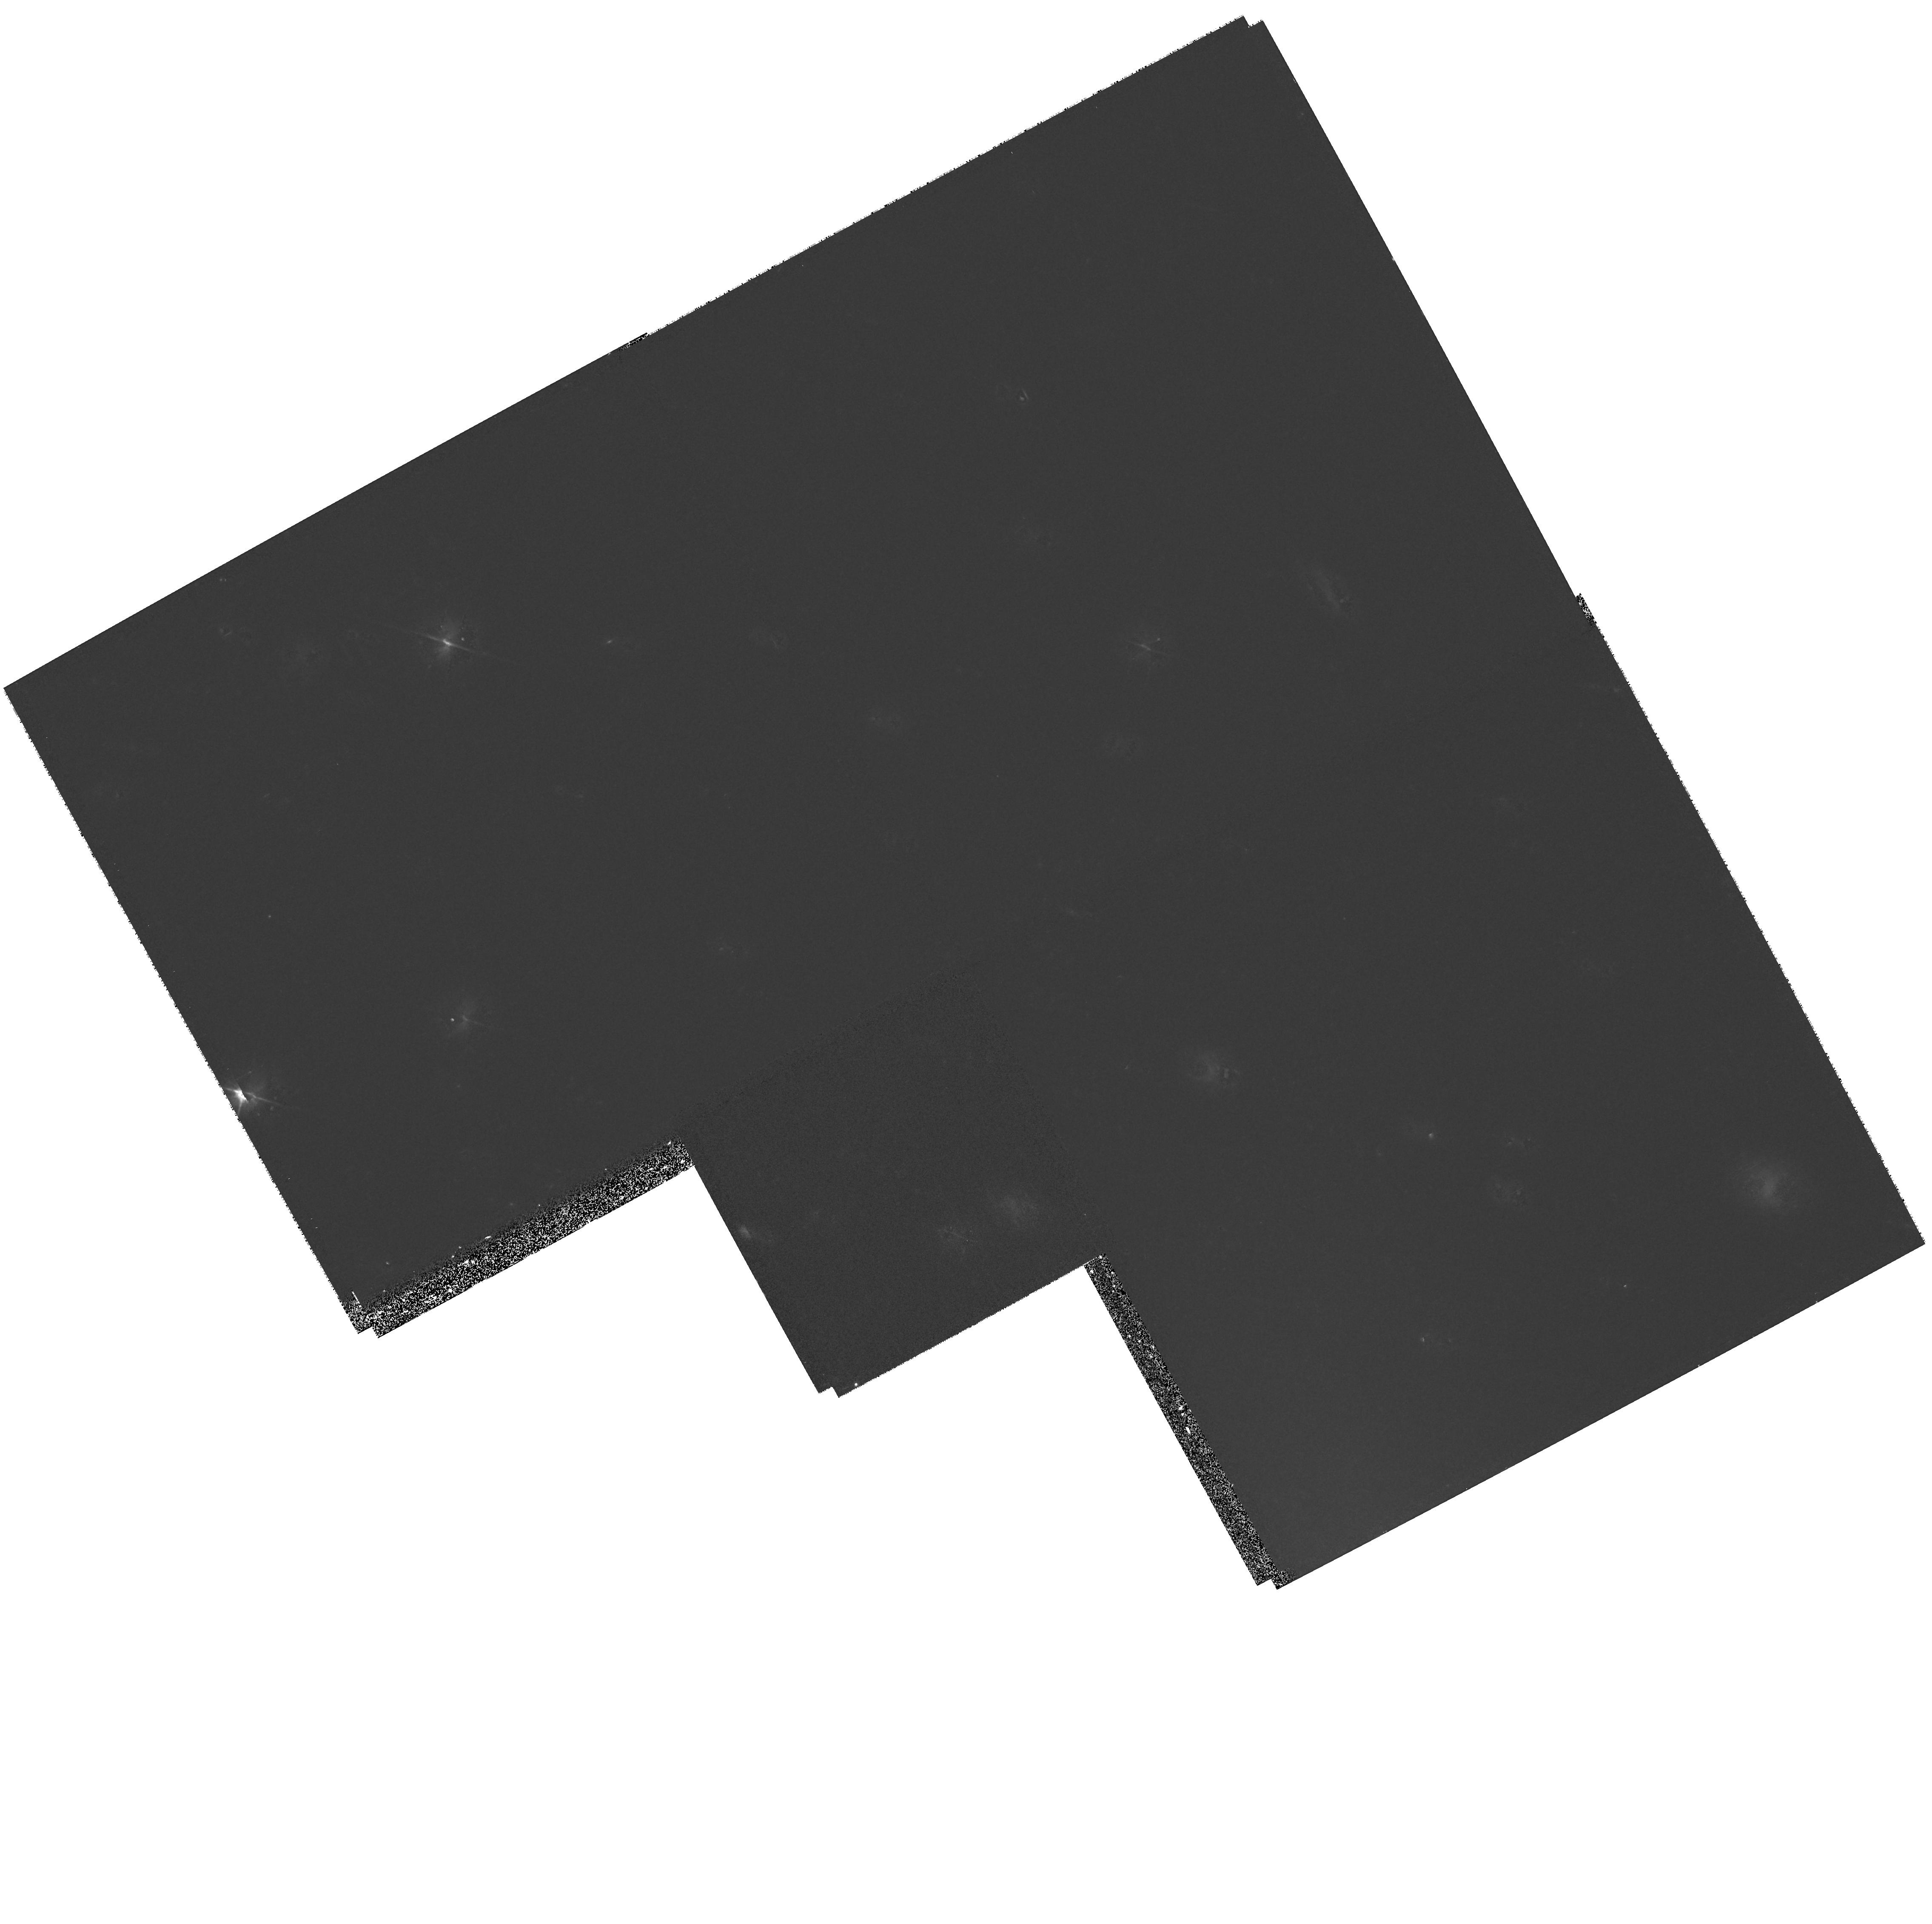
Target: NGC891. Instrument: WFPC2/PC. Filter: F606W. Exposure: 27 min. Observation ID: hst_8044_01_wfpc2_pc_f606w_u56p01

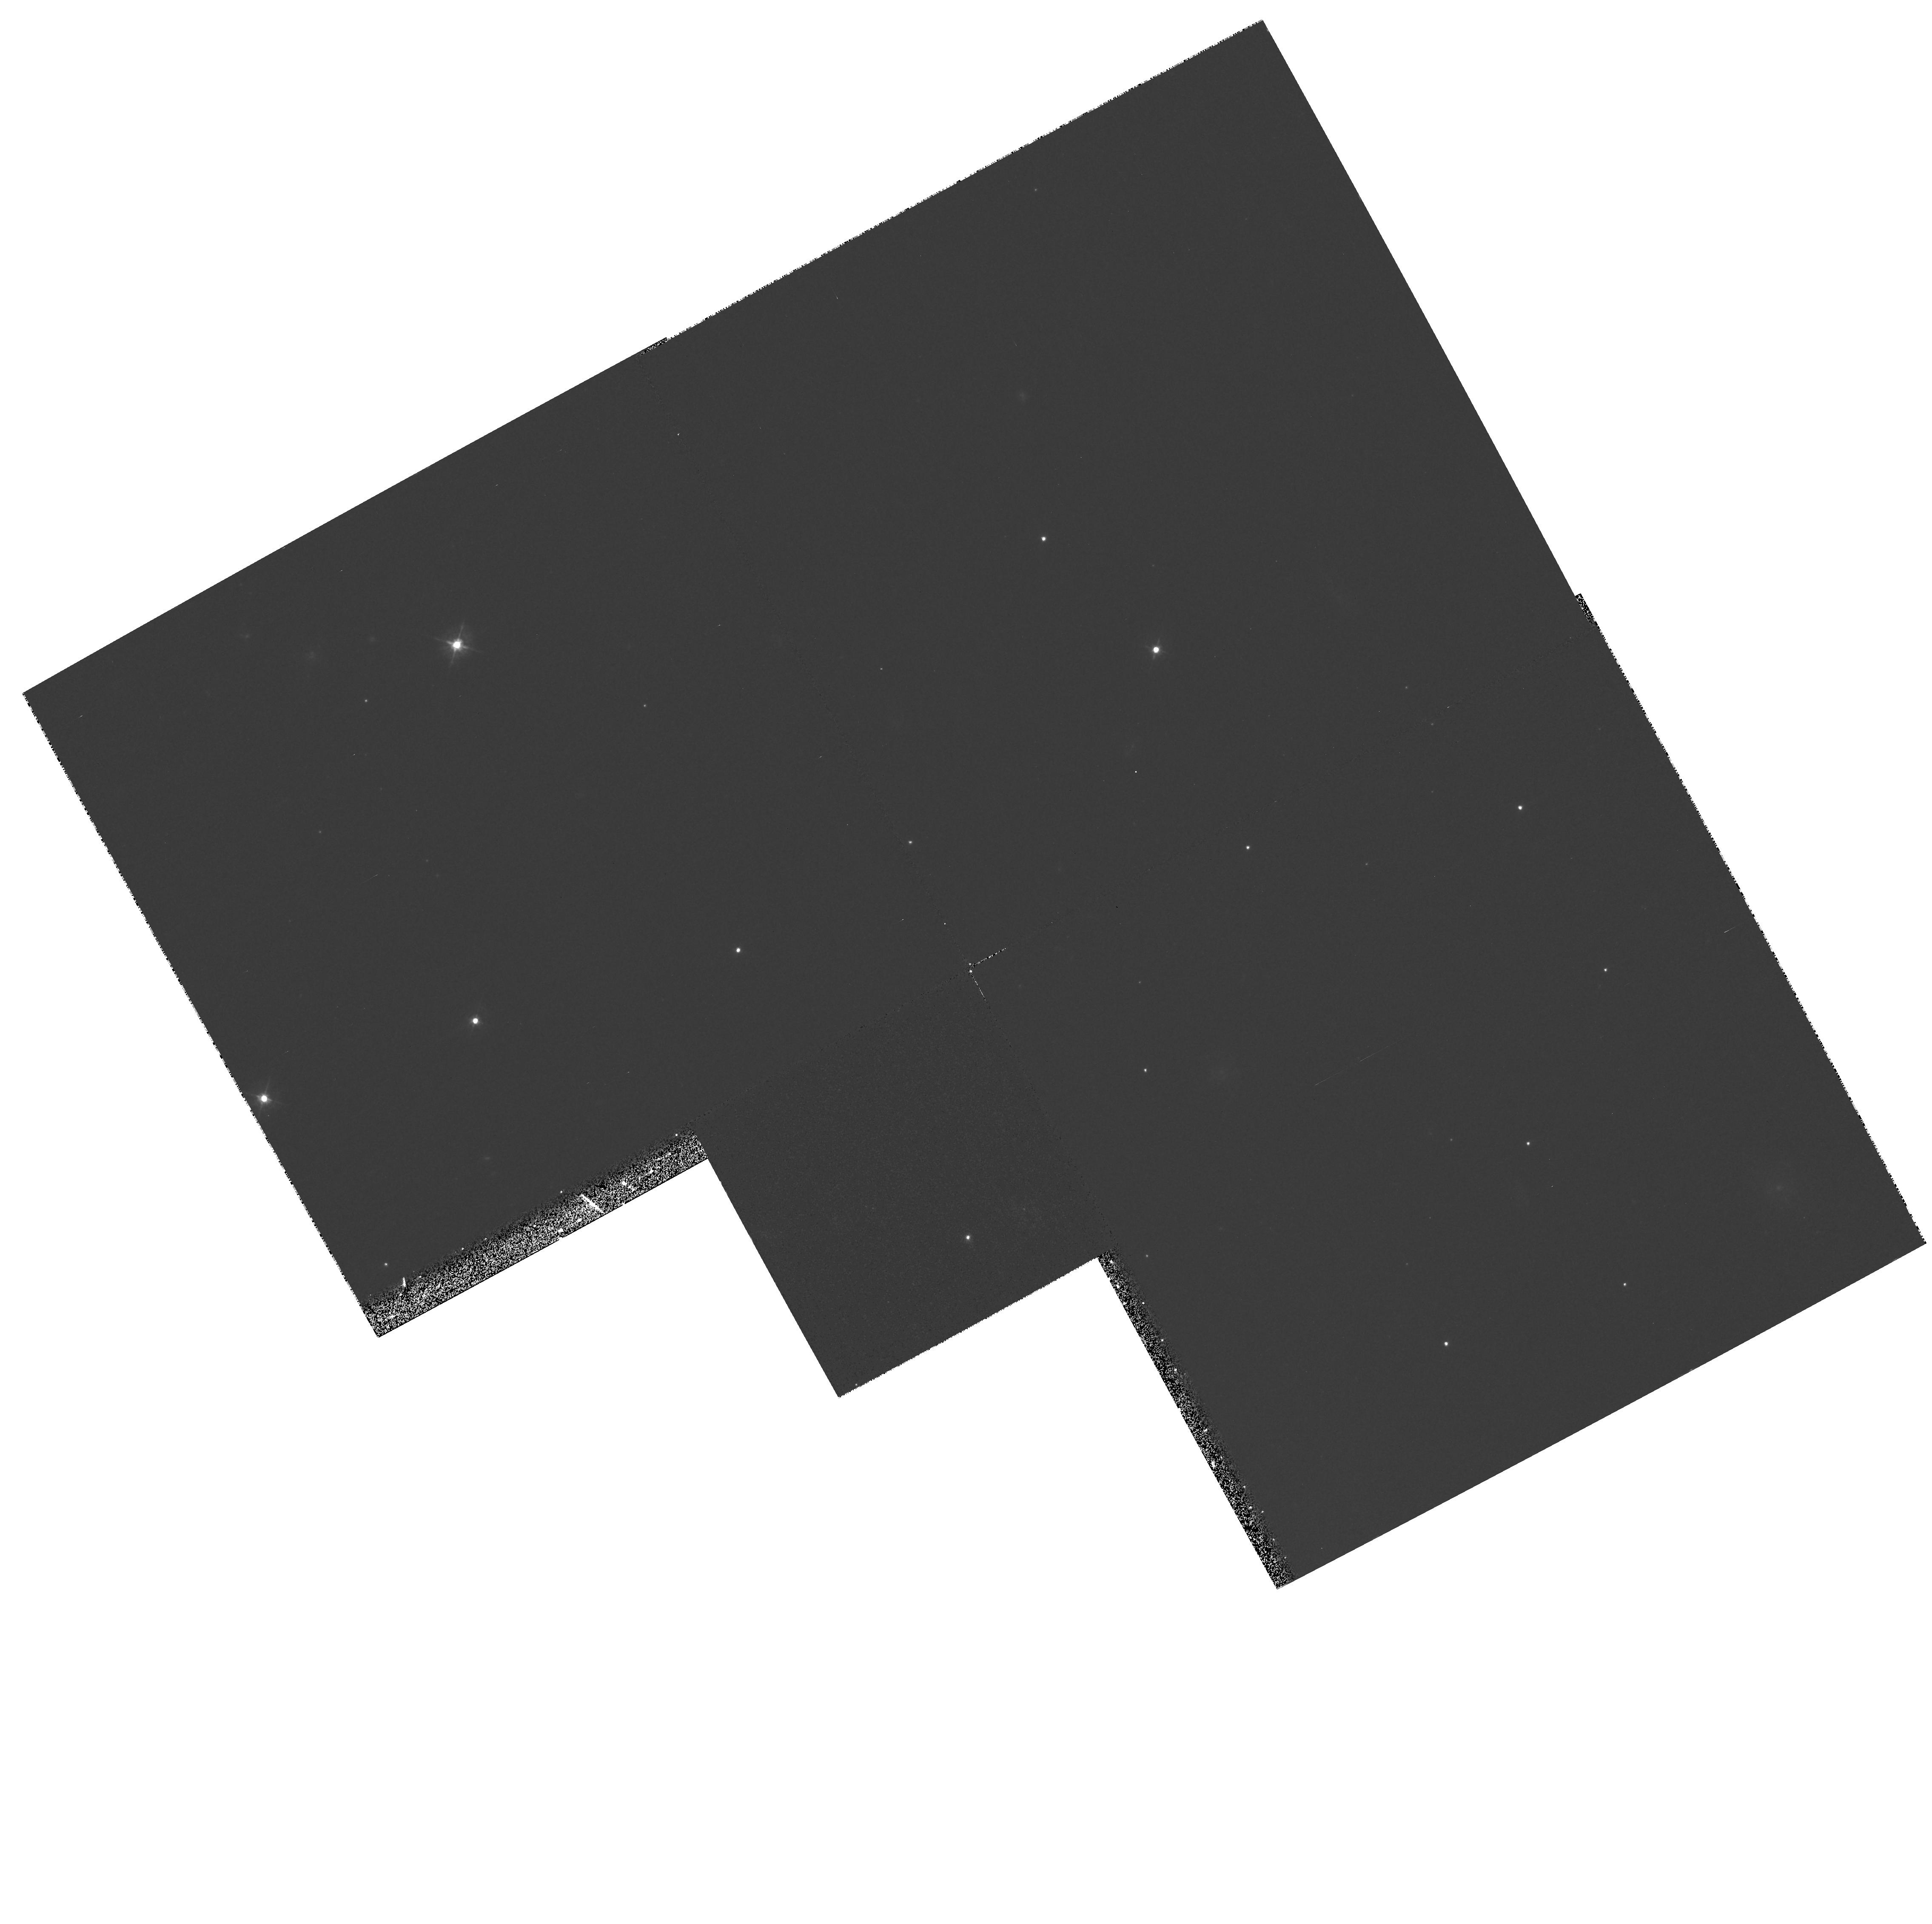
Target: NGC891. Instrument: WFPC2/PC. Filter: F450W. Exposure: 27 min. Observation ID: hst_8044_01_wfpc2_pc_f450w_u56p01

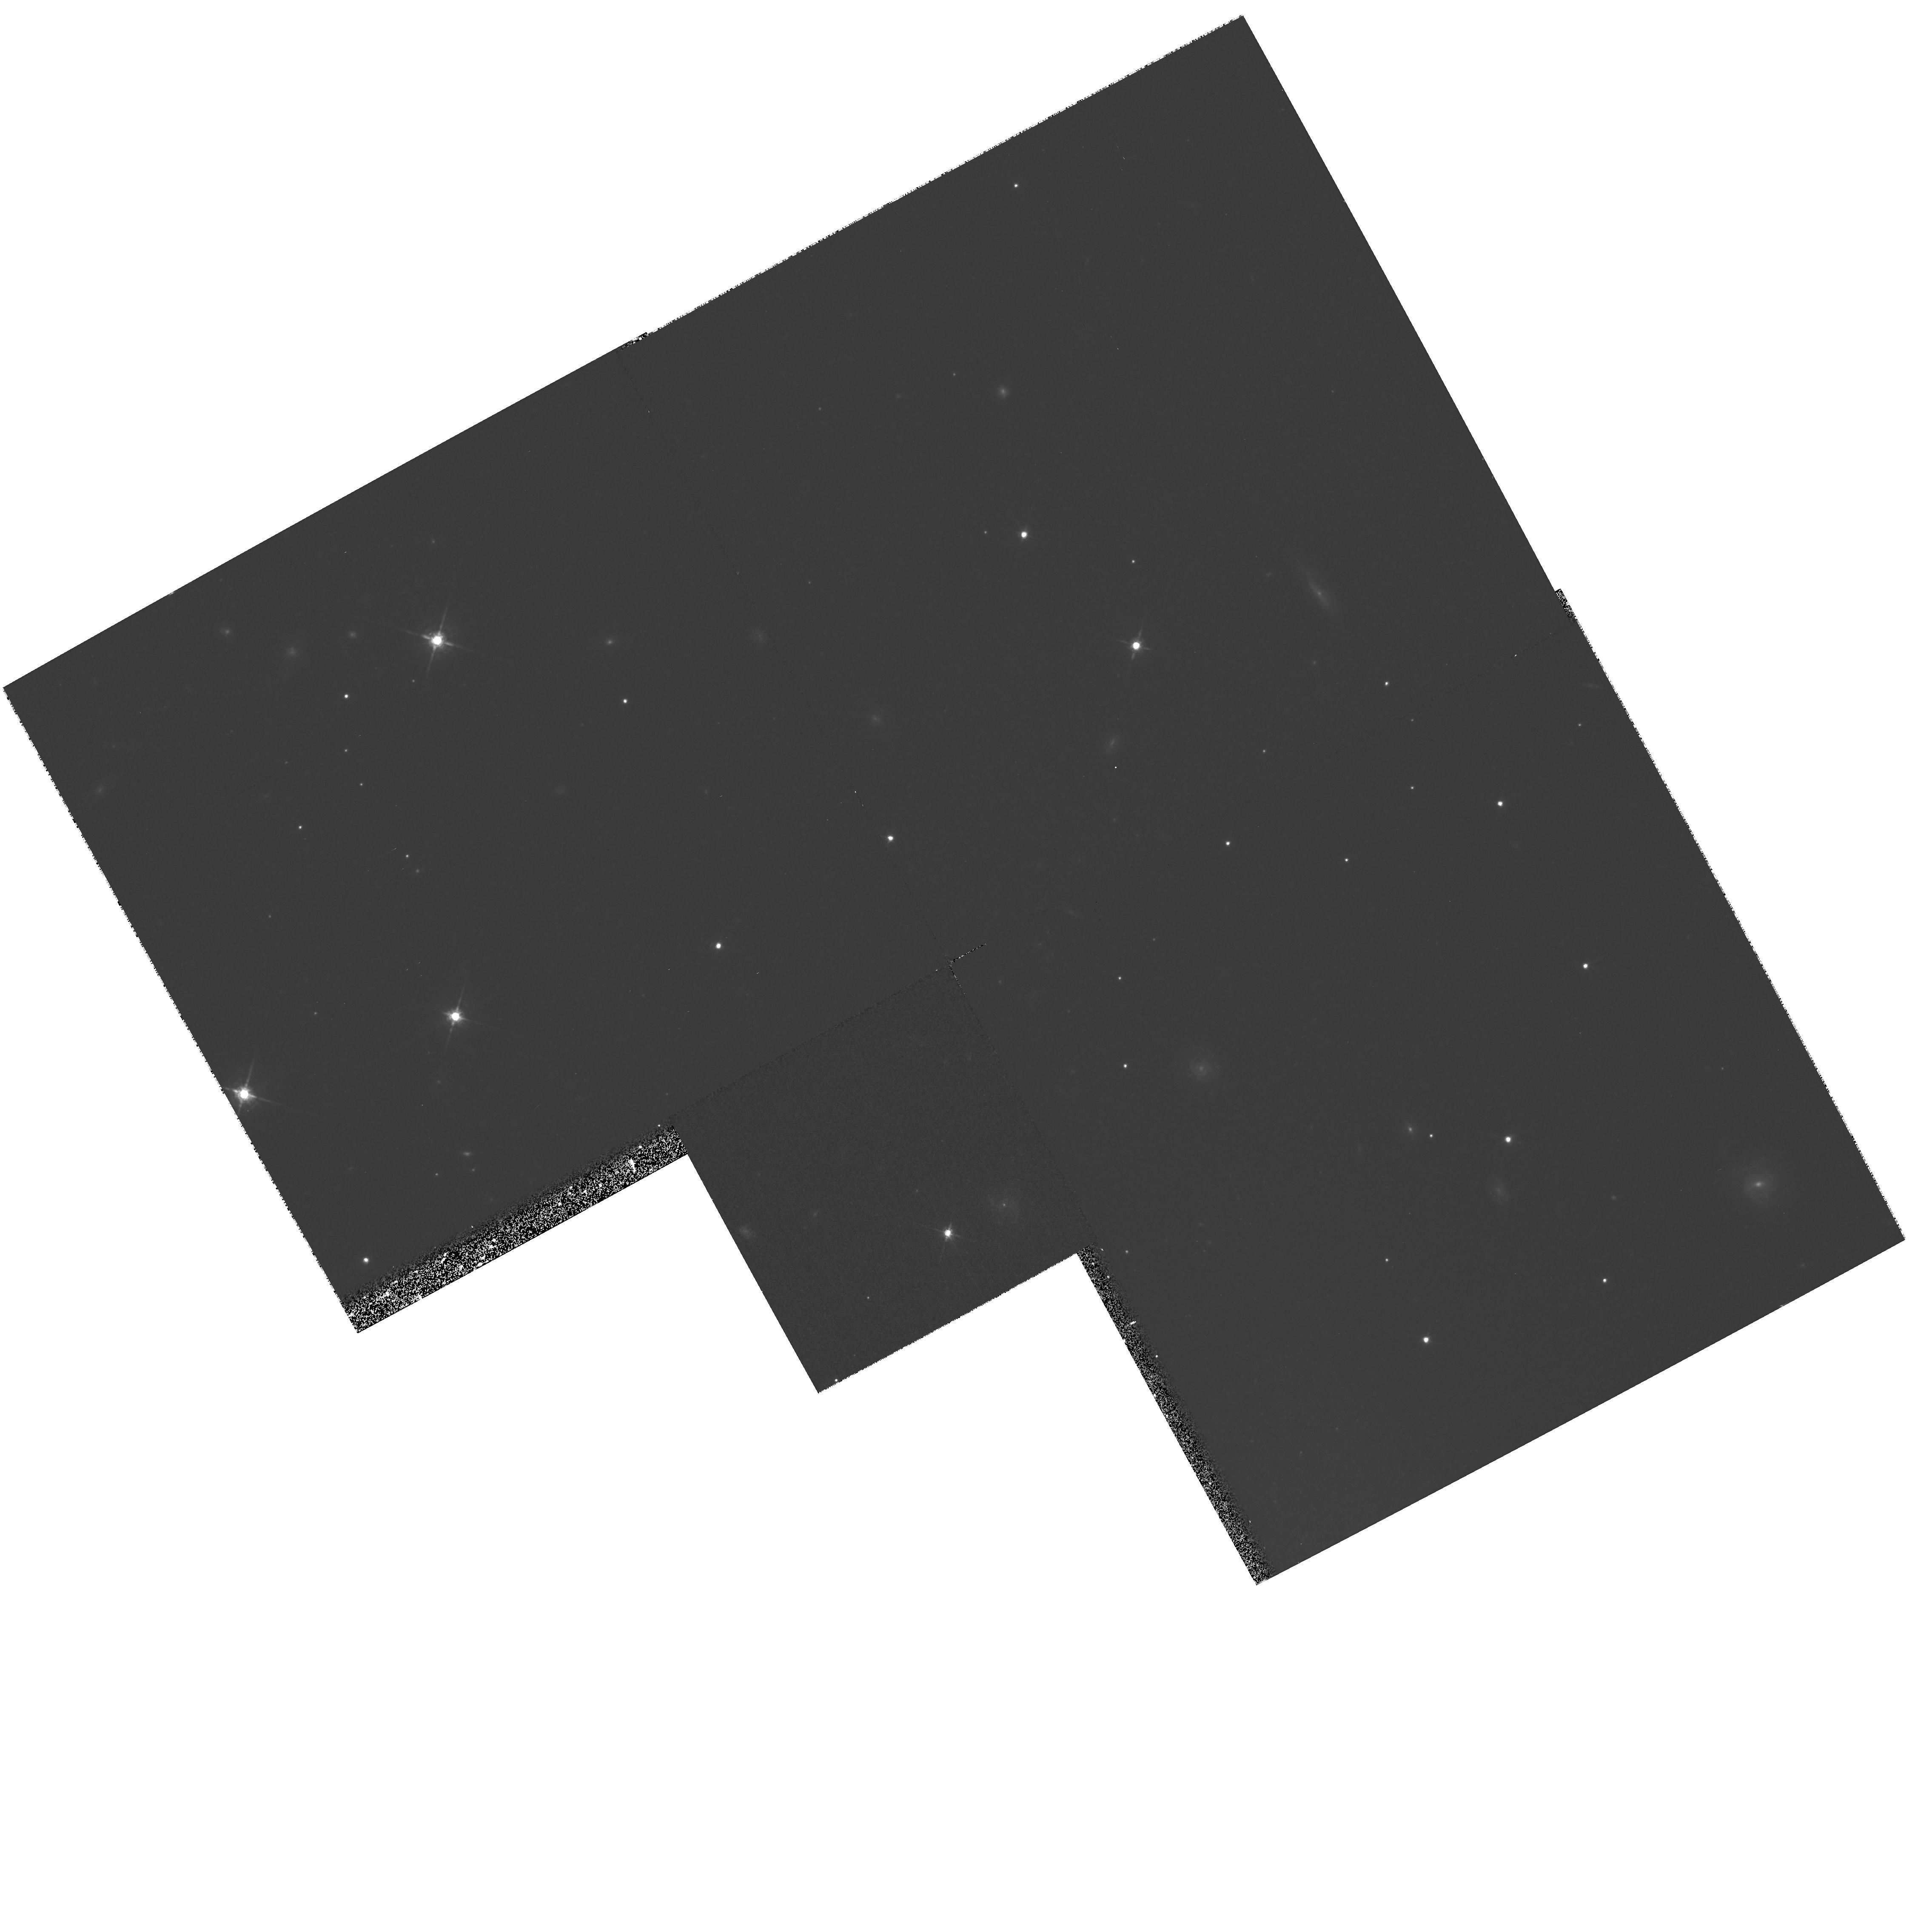
Target: NGC891. Instrument: WFPC2/PC. Filter: F675W. Exposure: 27 min. Observation ID: hst_8044_01_wfpc2_pc_f675w_u56p01

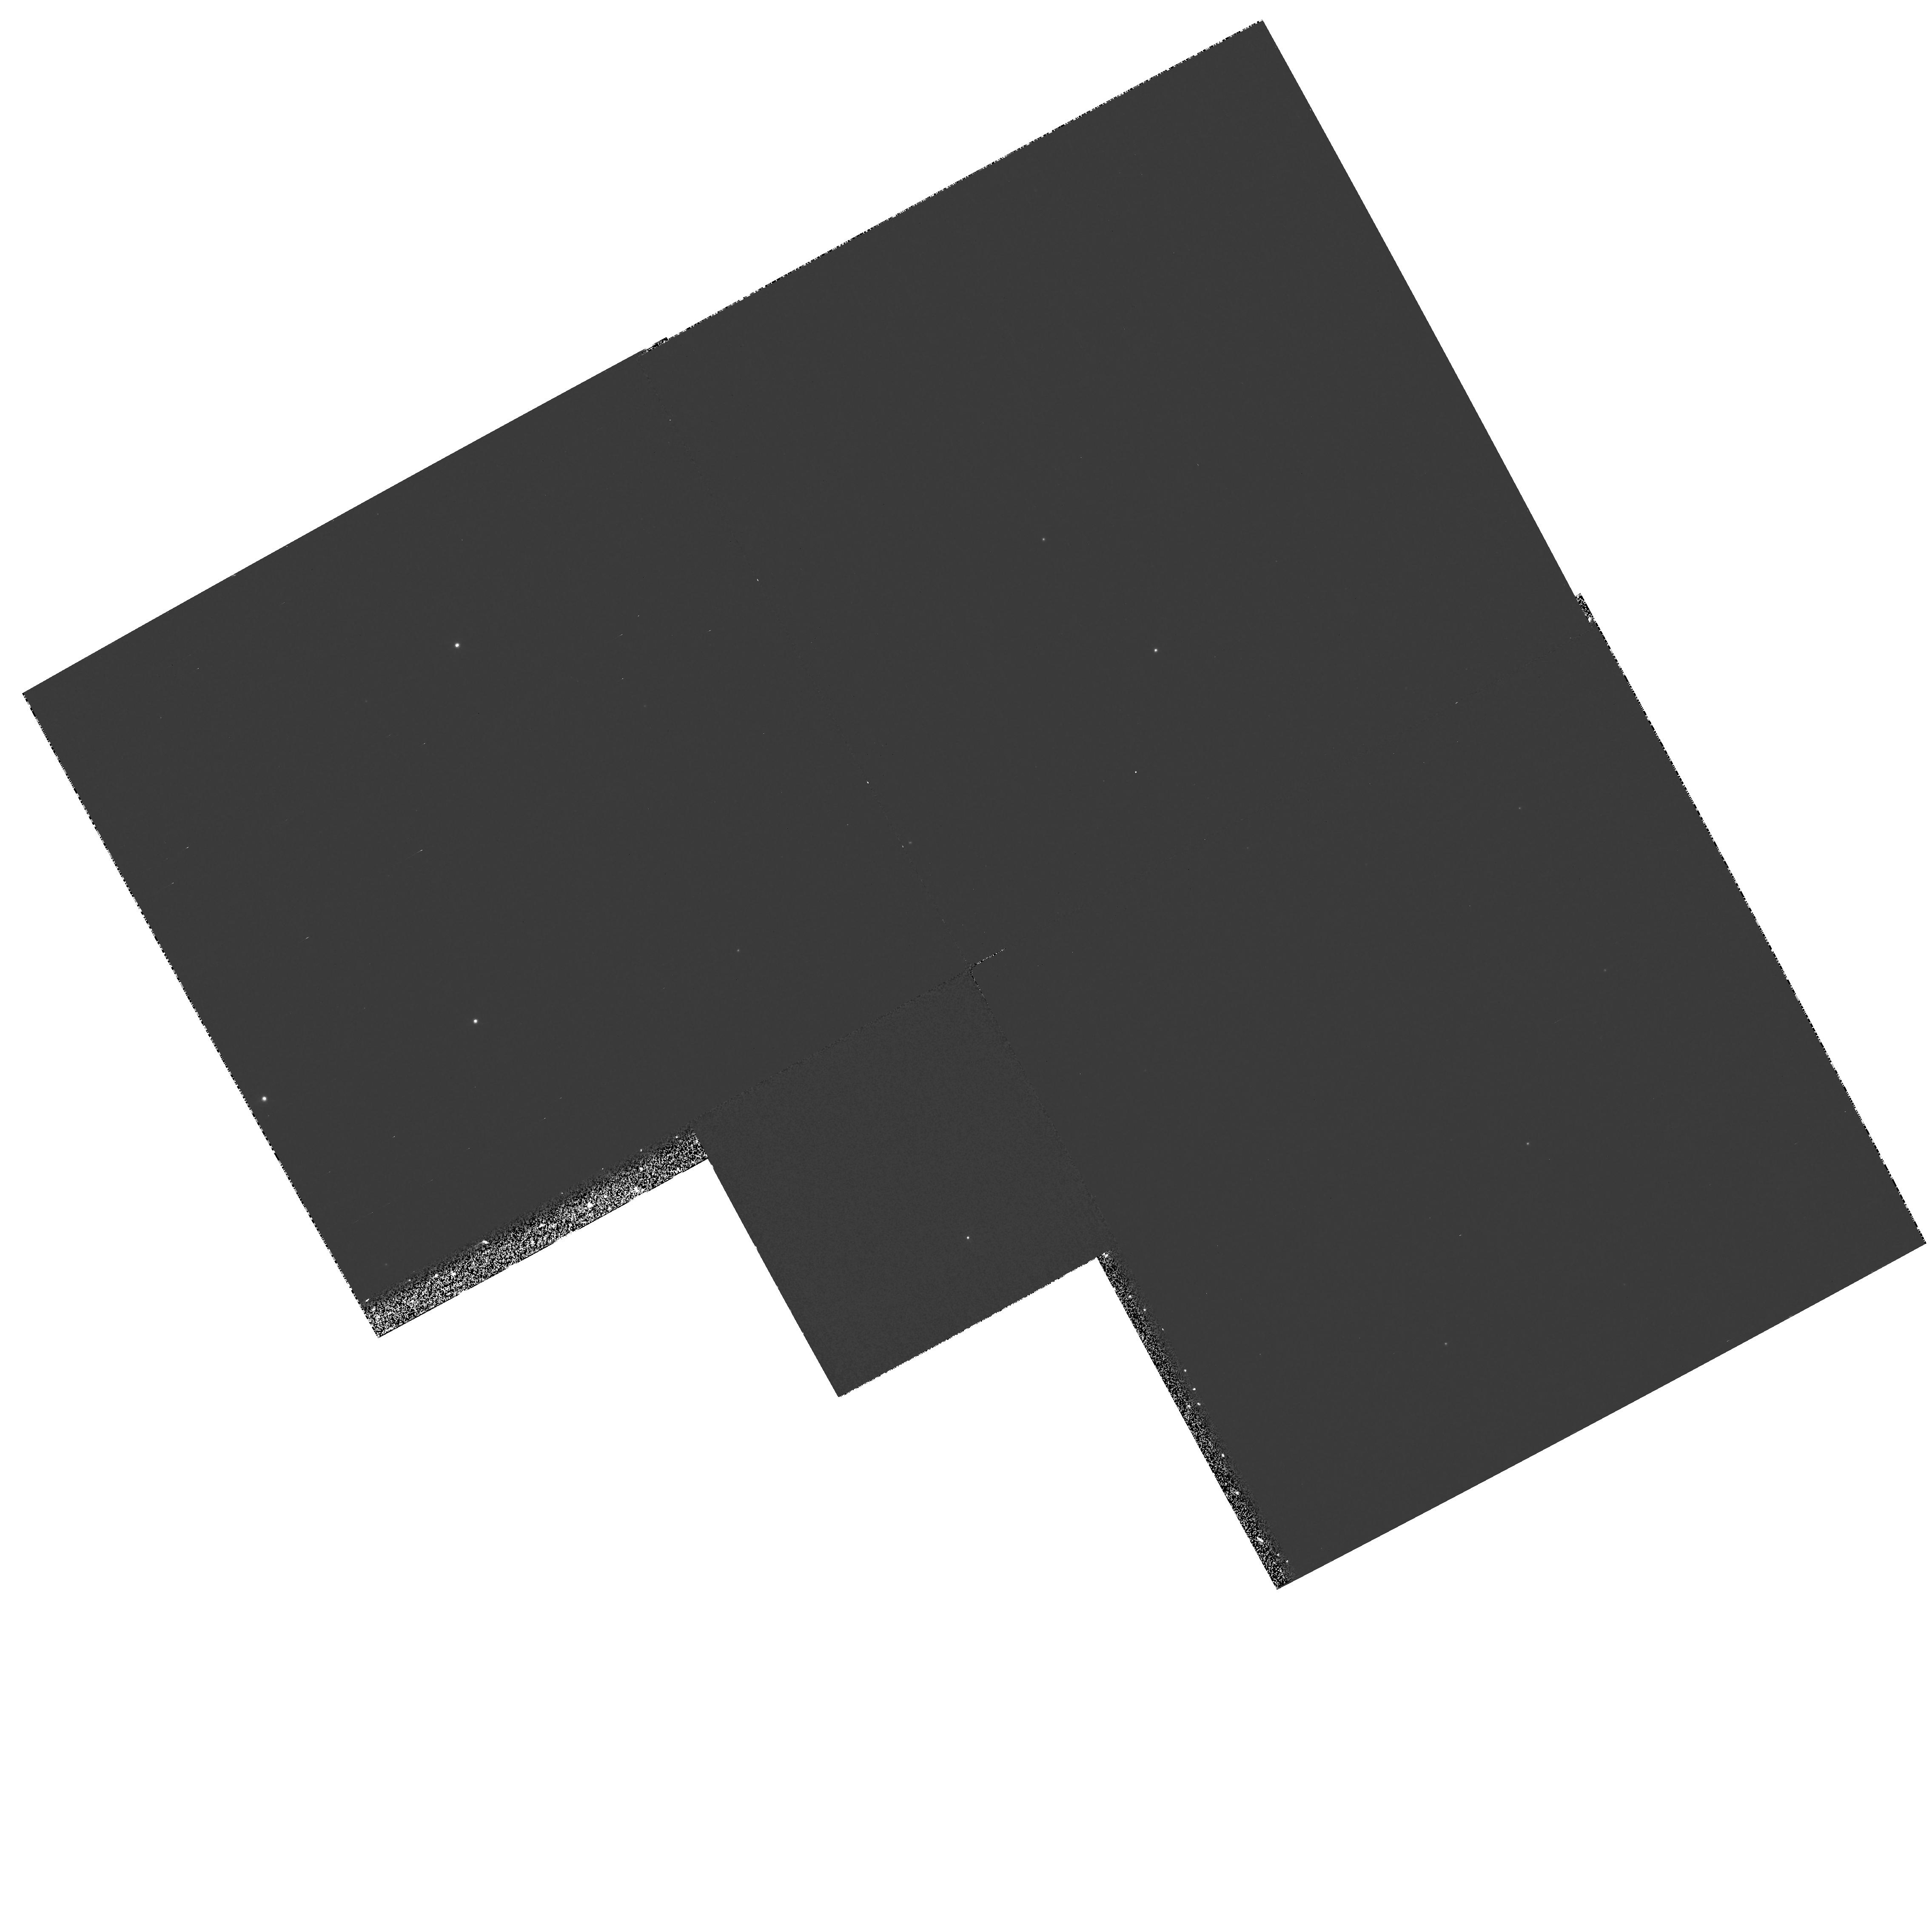
Target: NGC891. Instrument: WFPC2/PC. Filter: F656N. Exposure: 53 min. Observation ID: hst_8044_01_wfpc2_pc_f656n_u56p01

UV Spectroscopy of Chimneys in Edge-on Galaxies (PI: Danks, Anthony C)

We can better understand our Galactic halo through observations of oter galaxies. NGC 891 is well suited for this purpose, because it is edge-on. The long spectrograph slit can be placed perpendicular to the galaxy plane to provide information on the chemical composition and excitation with hight above the plane. Emissions are expected to be weak, based on recent HST observations carried out in this program of NGC 4631 and they can be infered from optical observations by Rand, Kulkarni and Hester ApJ, 352, L1, 1990 and keppel, Dettmar, Gallagher and Roberts, ApJ, 374, 507, 1991. The slit should be a near perpendicular to the galactic plane as possible which places a constraint on the position angle, making the observation time or orient critical. It is best observed in early November for this reason as the alternative PA places the telescope in the Solar avoidance zone.